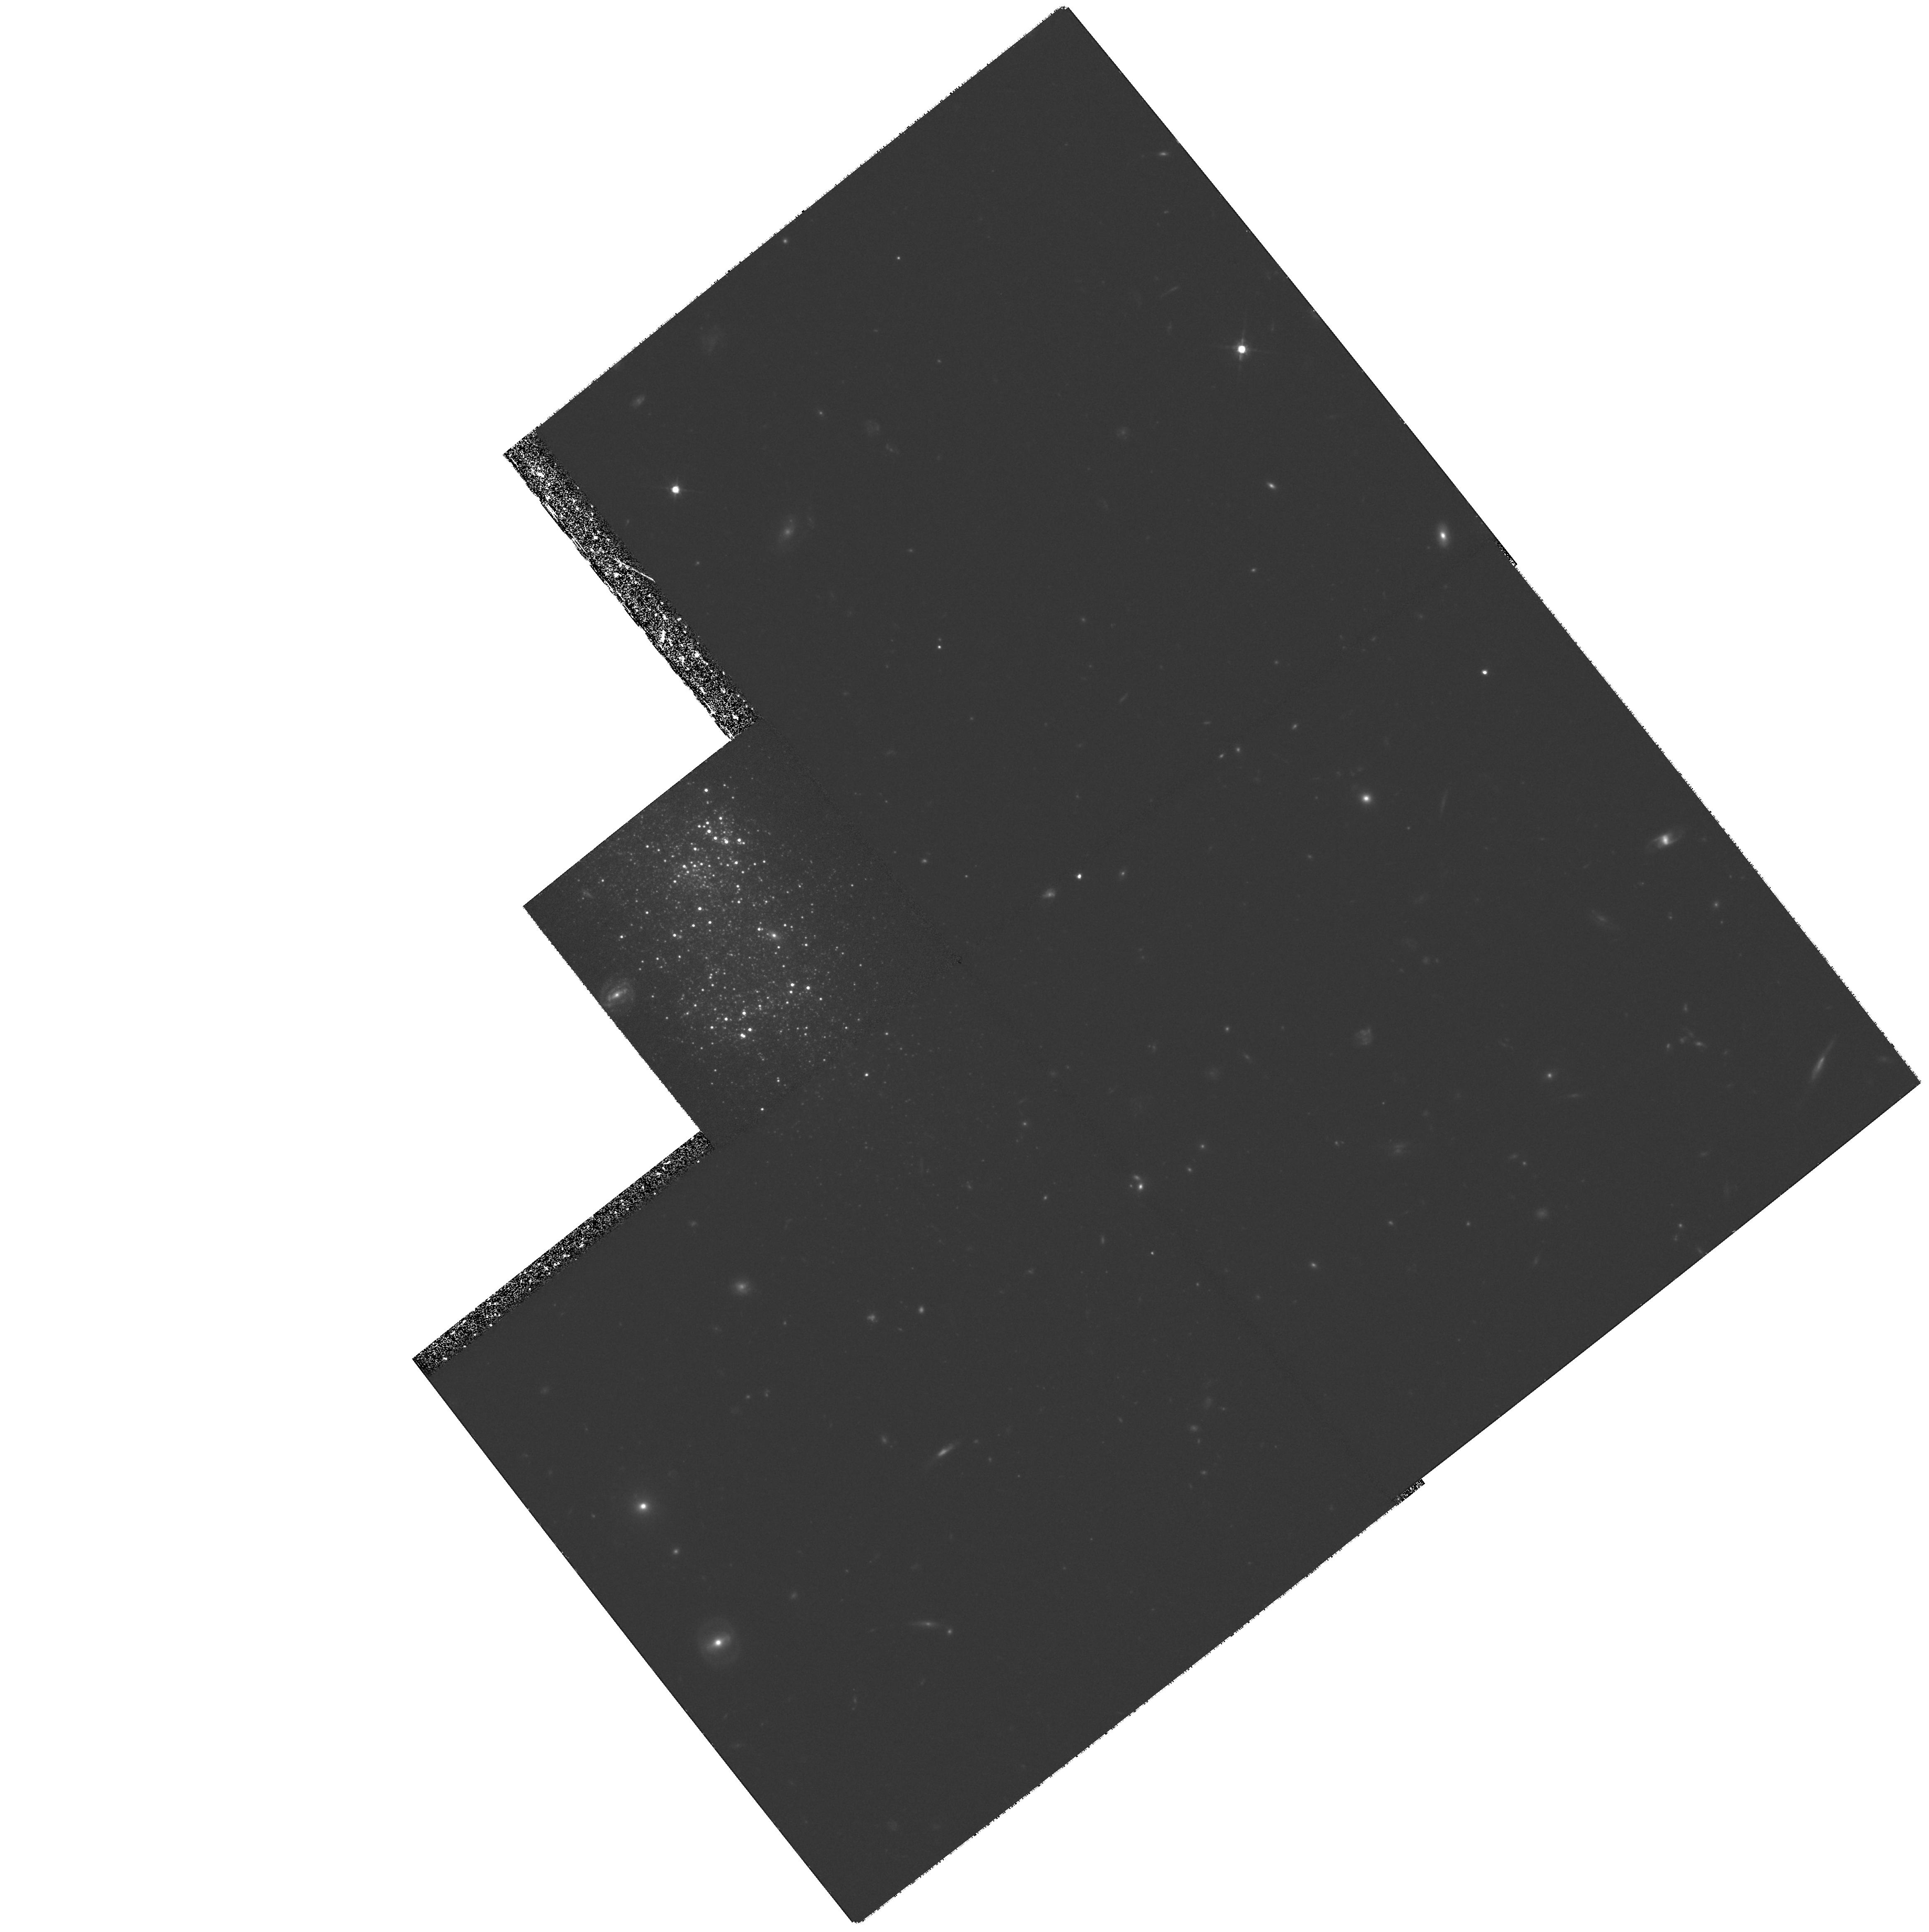
Target: UGCA290. Instrument: WFPC2/PC. Filter: F814W. Exposure: 2.2 h. Observation ID: hst_8122_02_wfpc2_pc_f814w_u5bf02

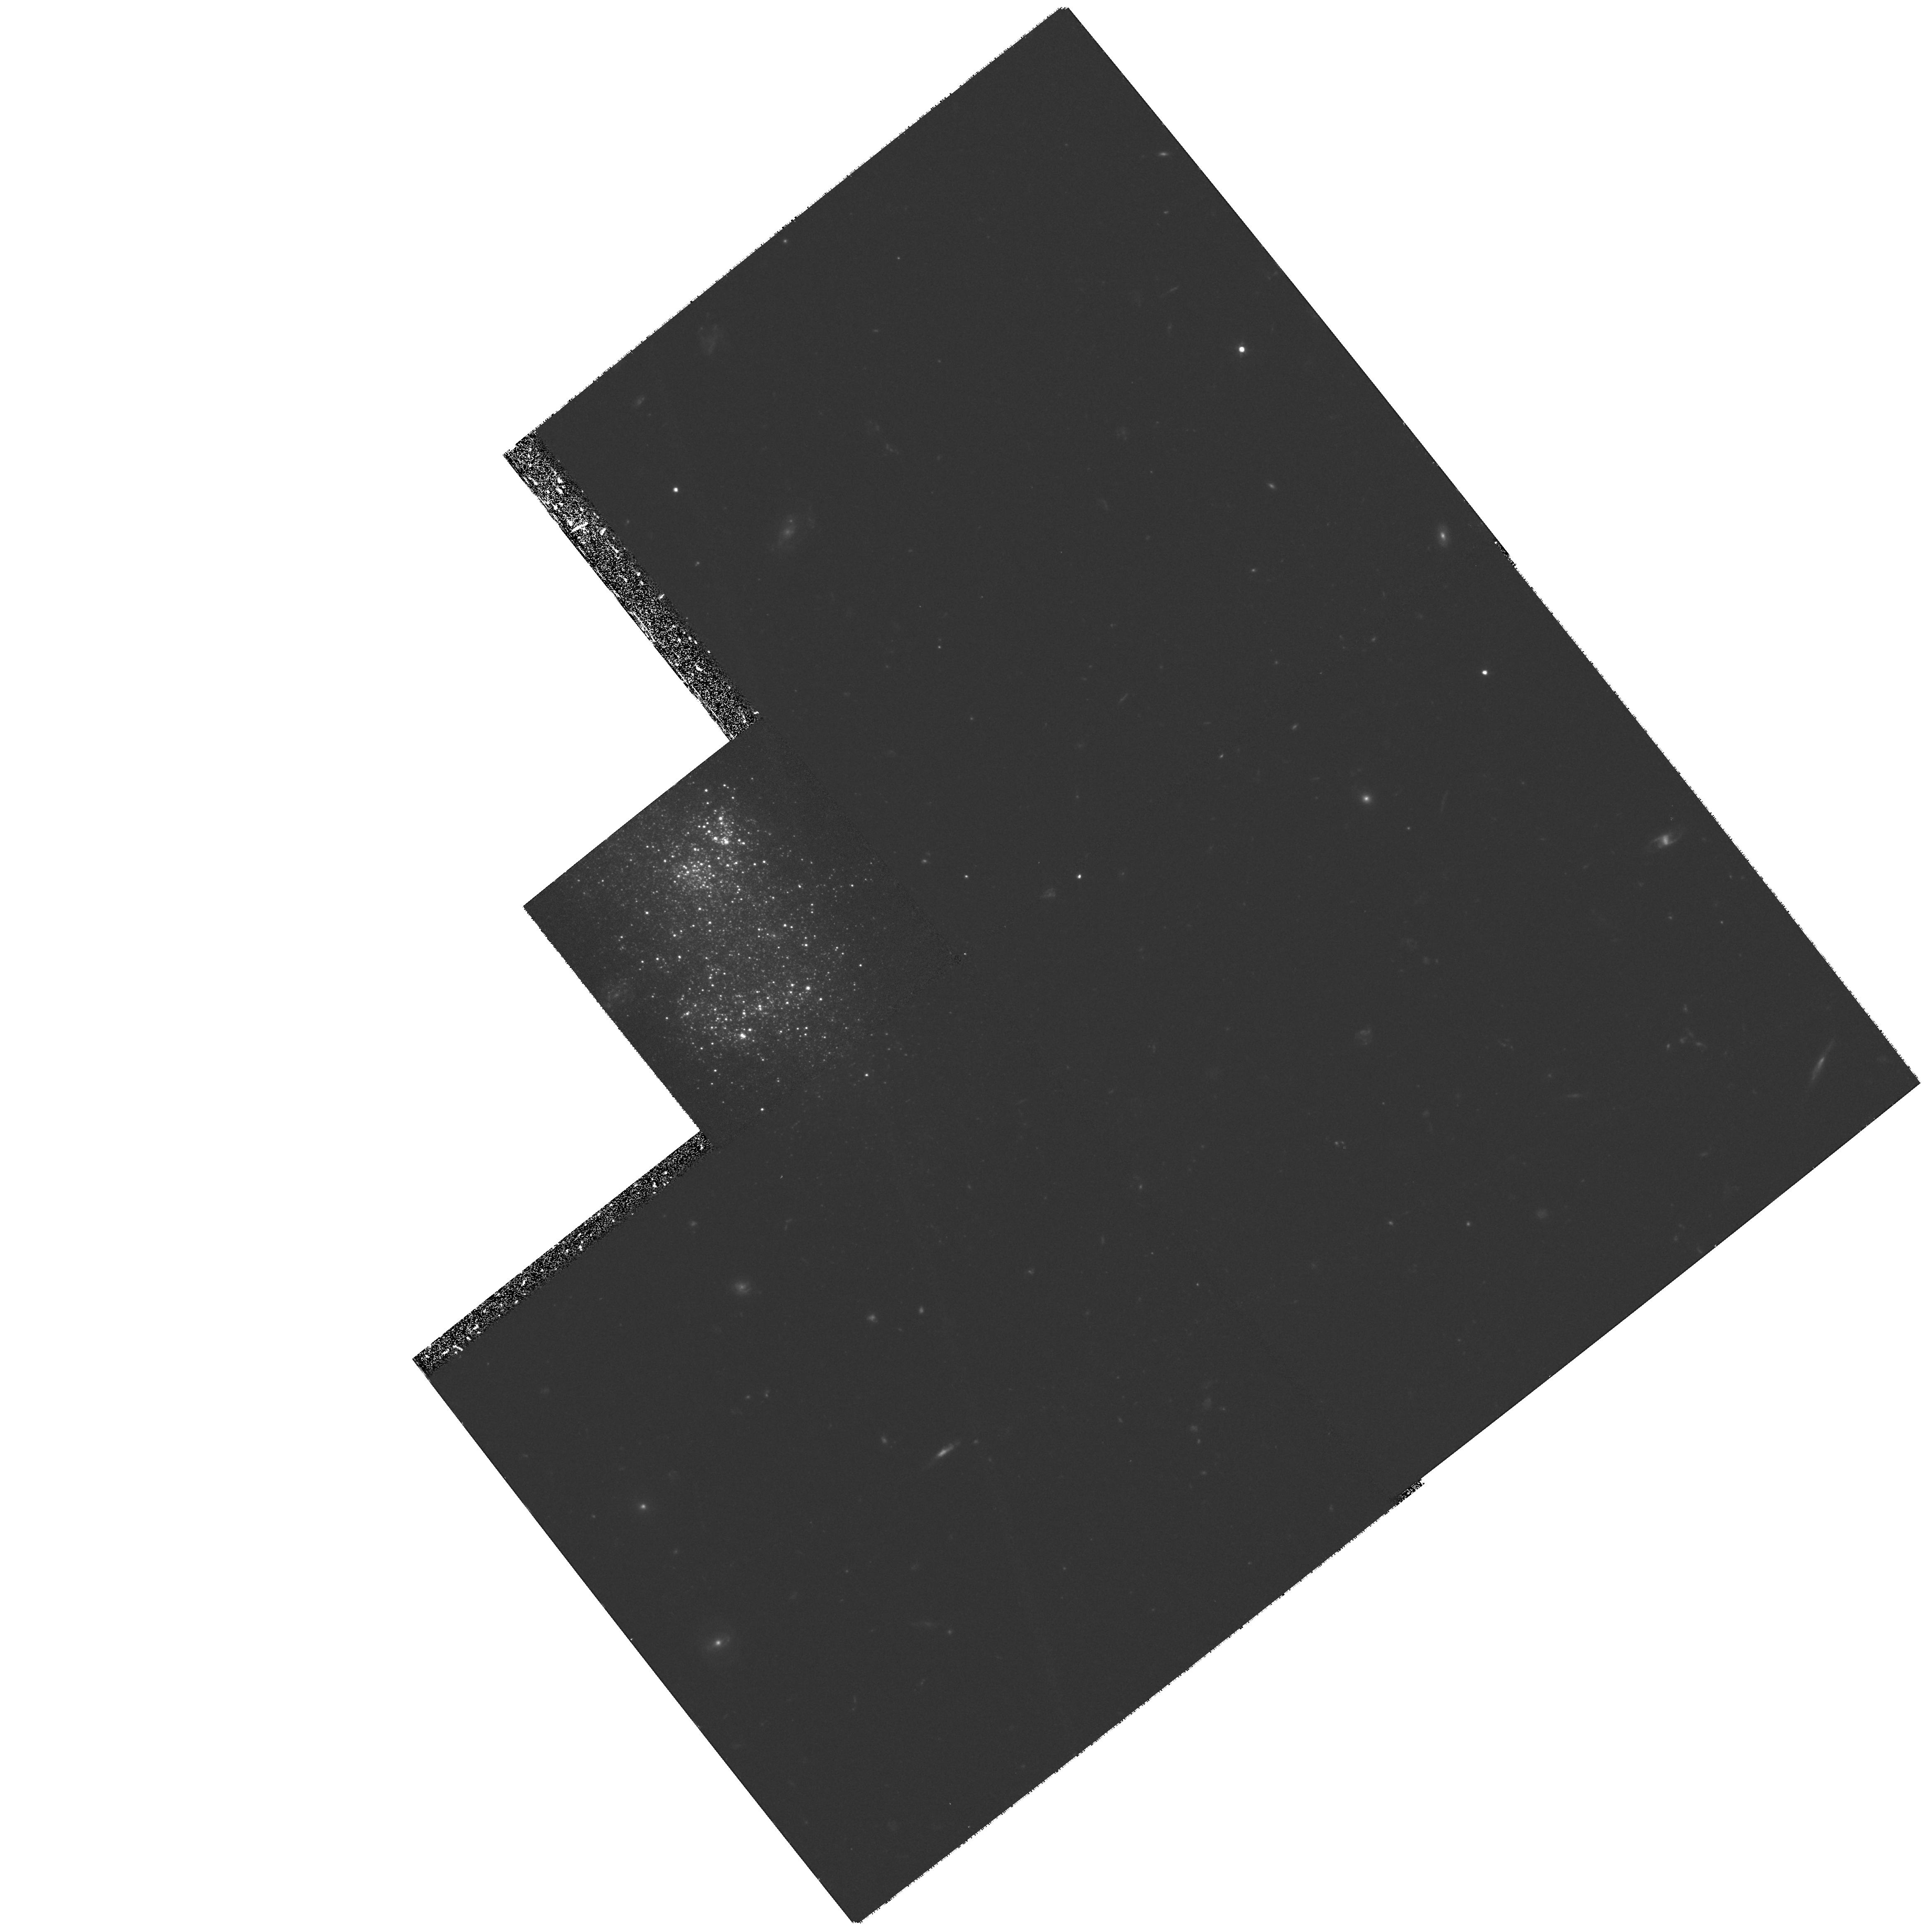
Target: UGCA290. Instrument: WFPC2/PC. Filter: F555W. Exposure: 1.8 h. Observation ID: hst_8122_01_wfpc2_pc_f555w_u5bf01

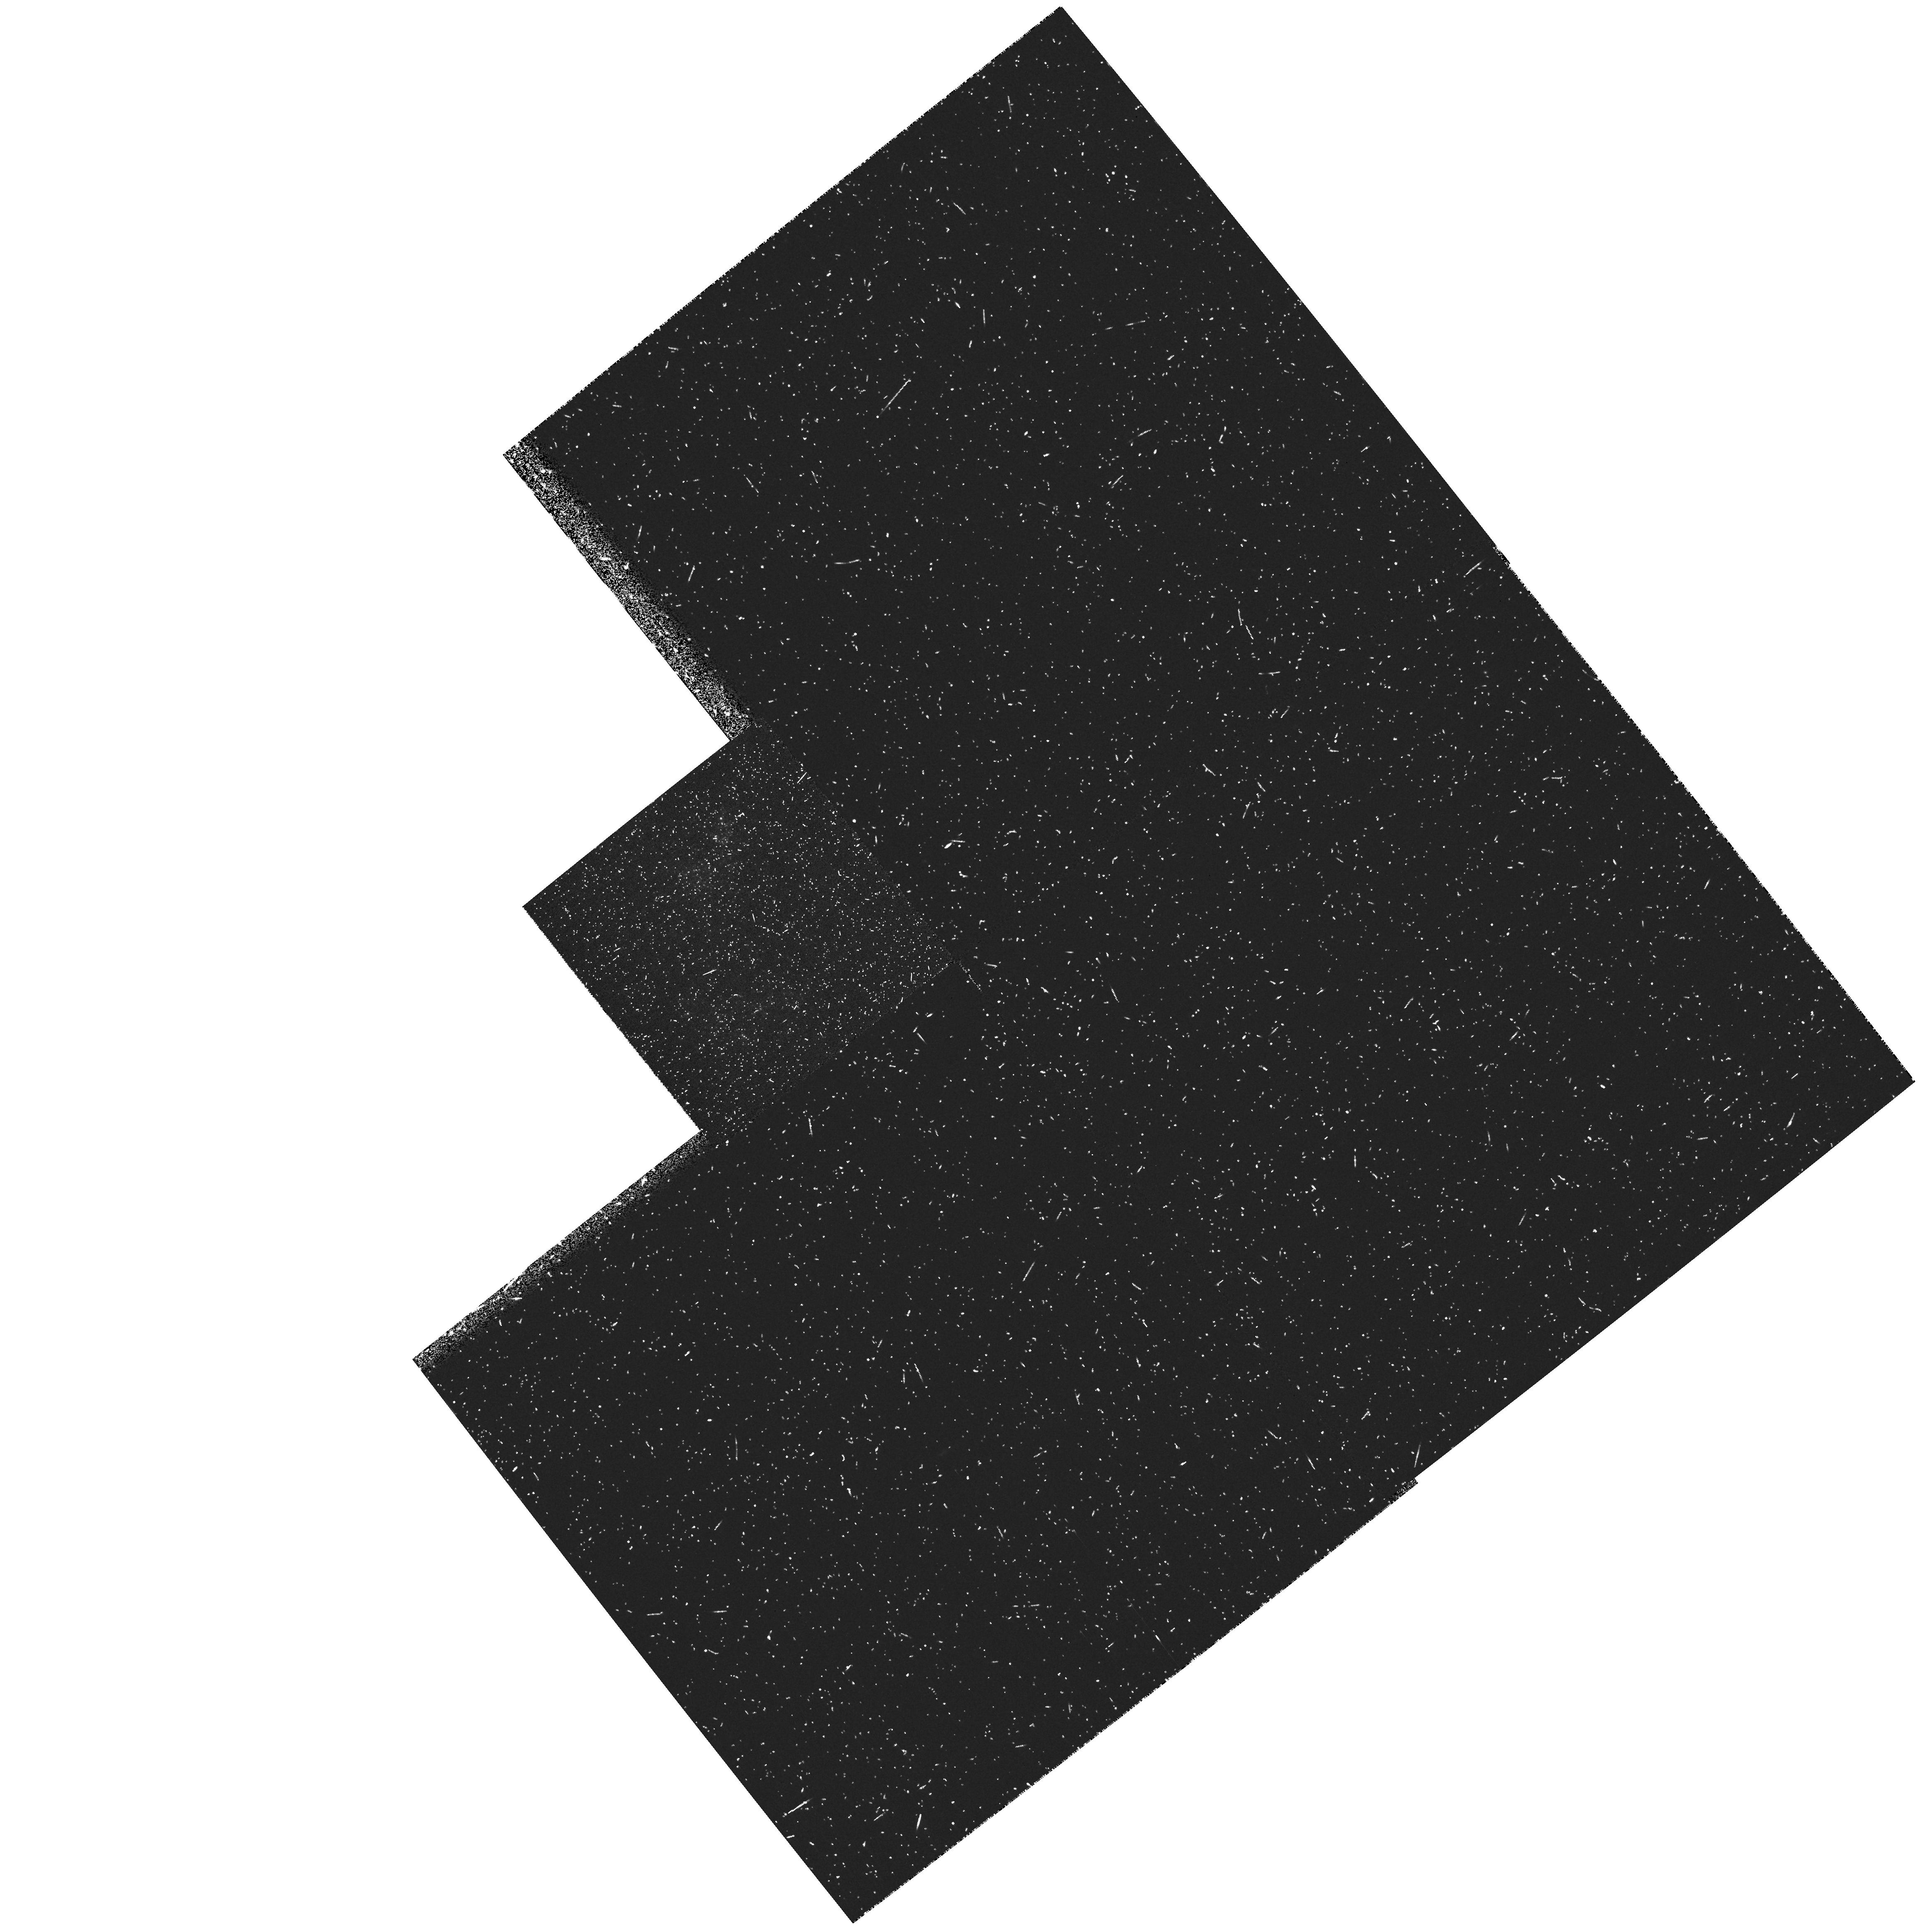
Target: UGCA290. Instrument: WFPC2/PC. Filter: F336W. Exposure: 22 min. Observation ID: hst_8122_01_wfpc2_pc_f336w_u5bf01

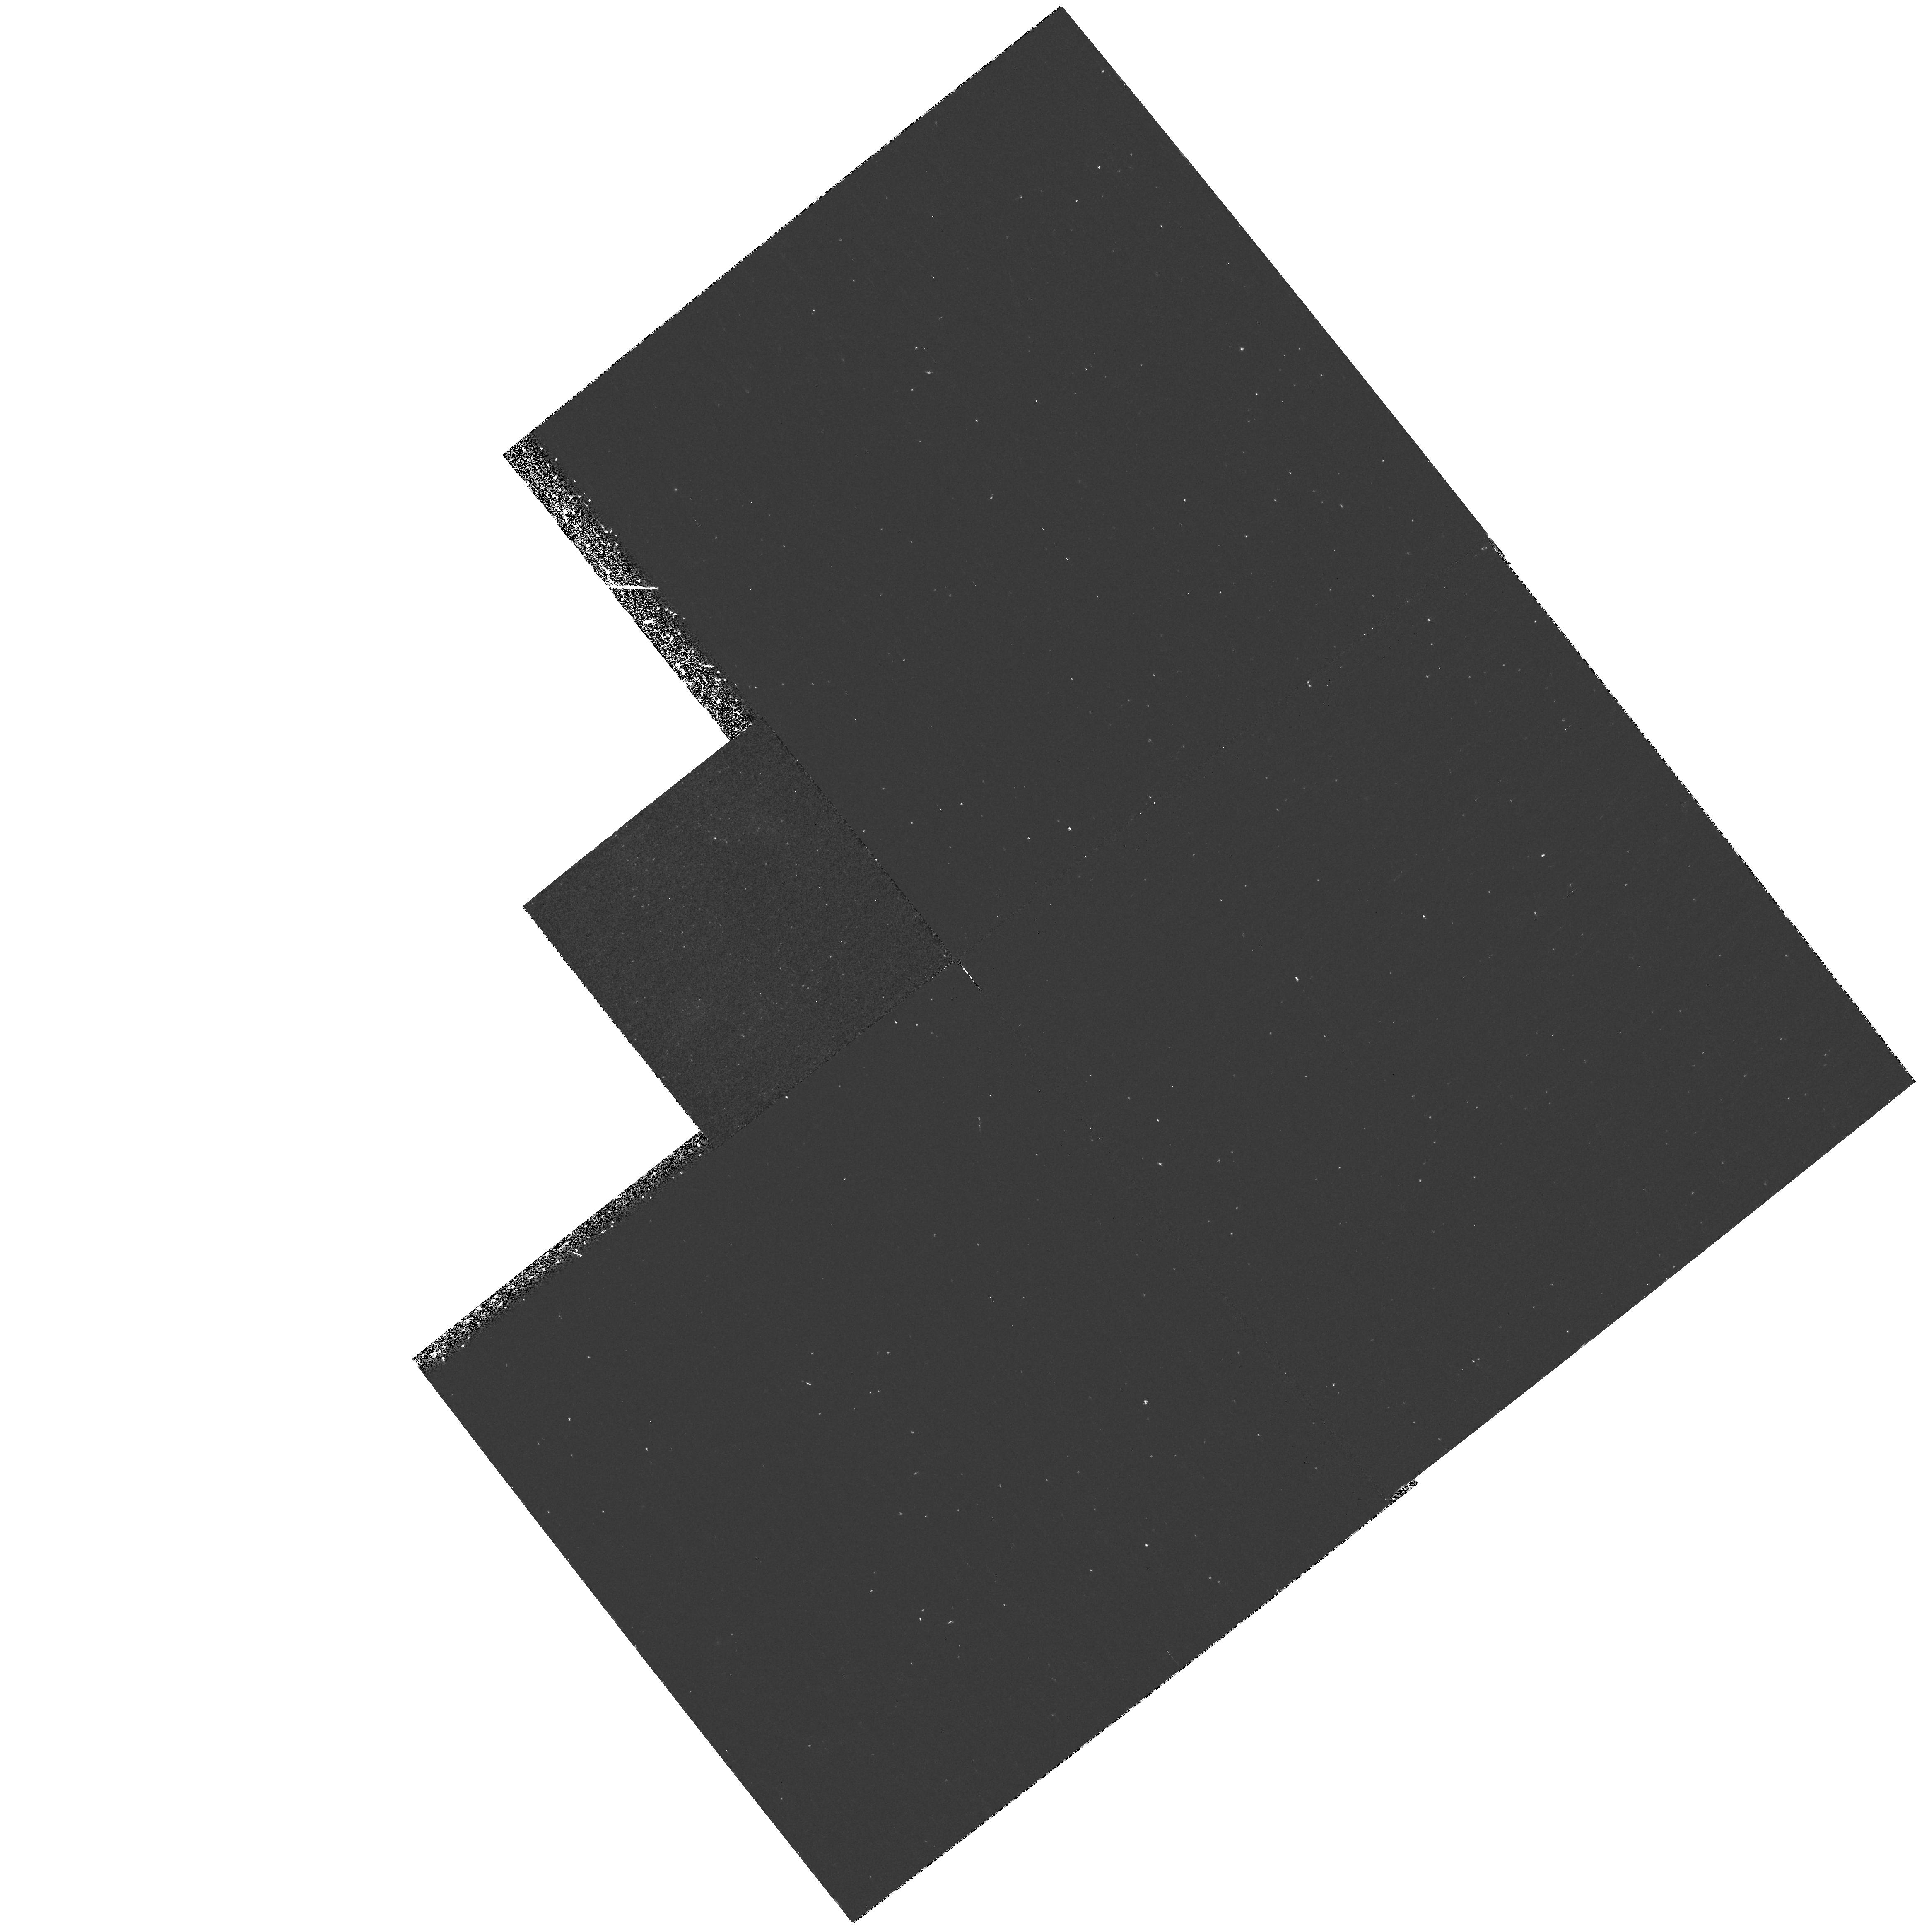
Target: UGCA290. Instrument: WFPC2/PC. Filter: F656N. Exposure: 43 min. Observation ID: hst_8122_02_wfpc2_pc_f656n_u5bf02

The evolution of galaxies -- mining the stellar content of the two most local Blue Compact Dwarf Galaxies (PI: Schulte-Ladbeck, Regina E.)

We propose to exploit the unique, high spatial resolution of the WFPC2 to obtain deep color-magnitude diagrams (CMDs) of two newly recognized very nearby (D<3 Mpc) blue compact dwarf galaxies (BCDs). The CMDs will be modeled to extract the star-formation histories; in particular, we will use red-giant stars to determine WHEN these galaxies first started to make the bulk of their stellar population. This will provide an important alternative to galaxy counts for testing the predictions of dwarf galaxy evolution. BCDs are very small, nearby, starbursting systems which (at least in some cases) also contain an older stellar population. The star-formation history of BCDs is a key to understanding the enigmatic evolution of dwarf galaxy populations -- for example, the faint blue excess, thought to be due to low-mass galaxies experiencing a short epoch of star formation at redshifts 0.5<z<1. Possibly the most important processes driving counts at very faint magnitudes are 1) the delayed formation of dwarfs, where the collapse time-scales of the interstellar gas is governed by photoionization by the metagalactic UV background; and 2) the ensuing superwinds, which could allow loose gas to escape these low-mass systems. Besides being candidates for the remnants of the faint blue excess, BCDs provide a unique laboratory for understanding the effects of starburst feedback on the interstellar meduim.